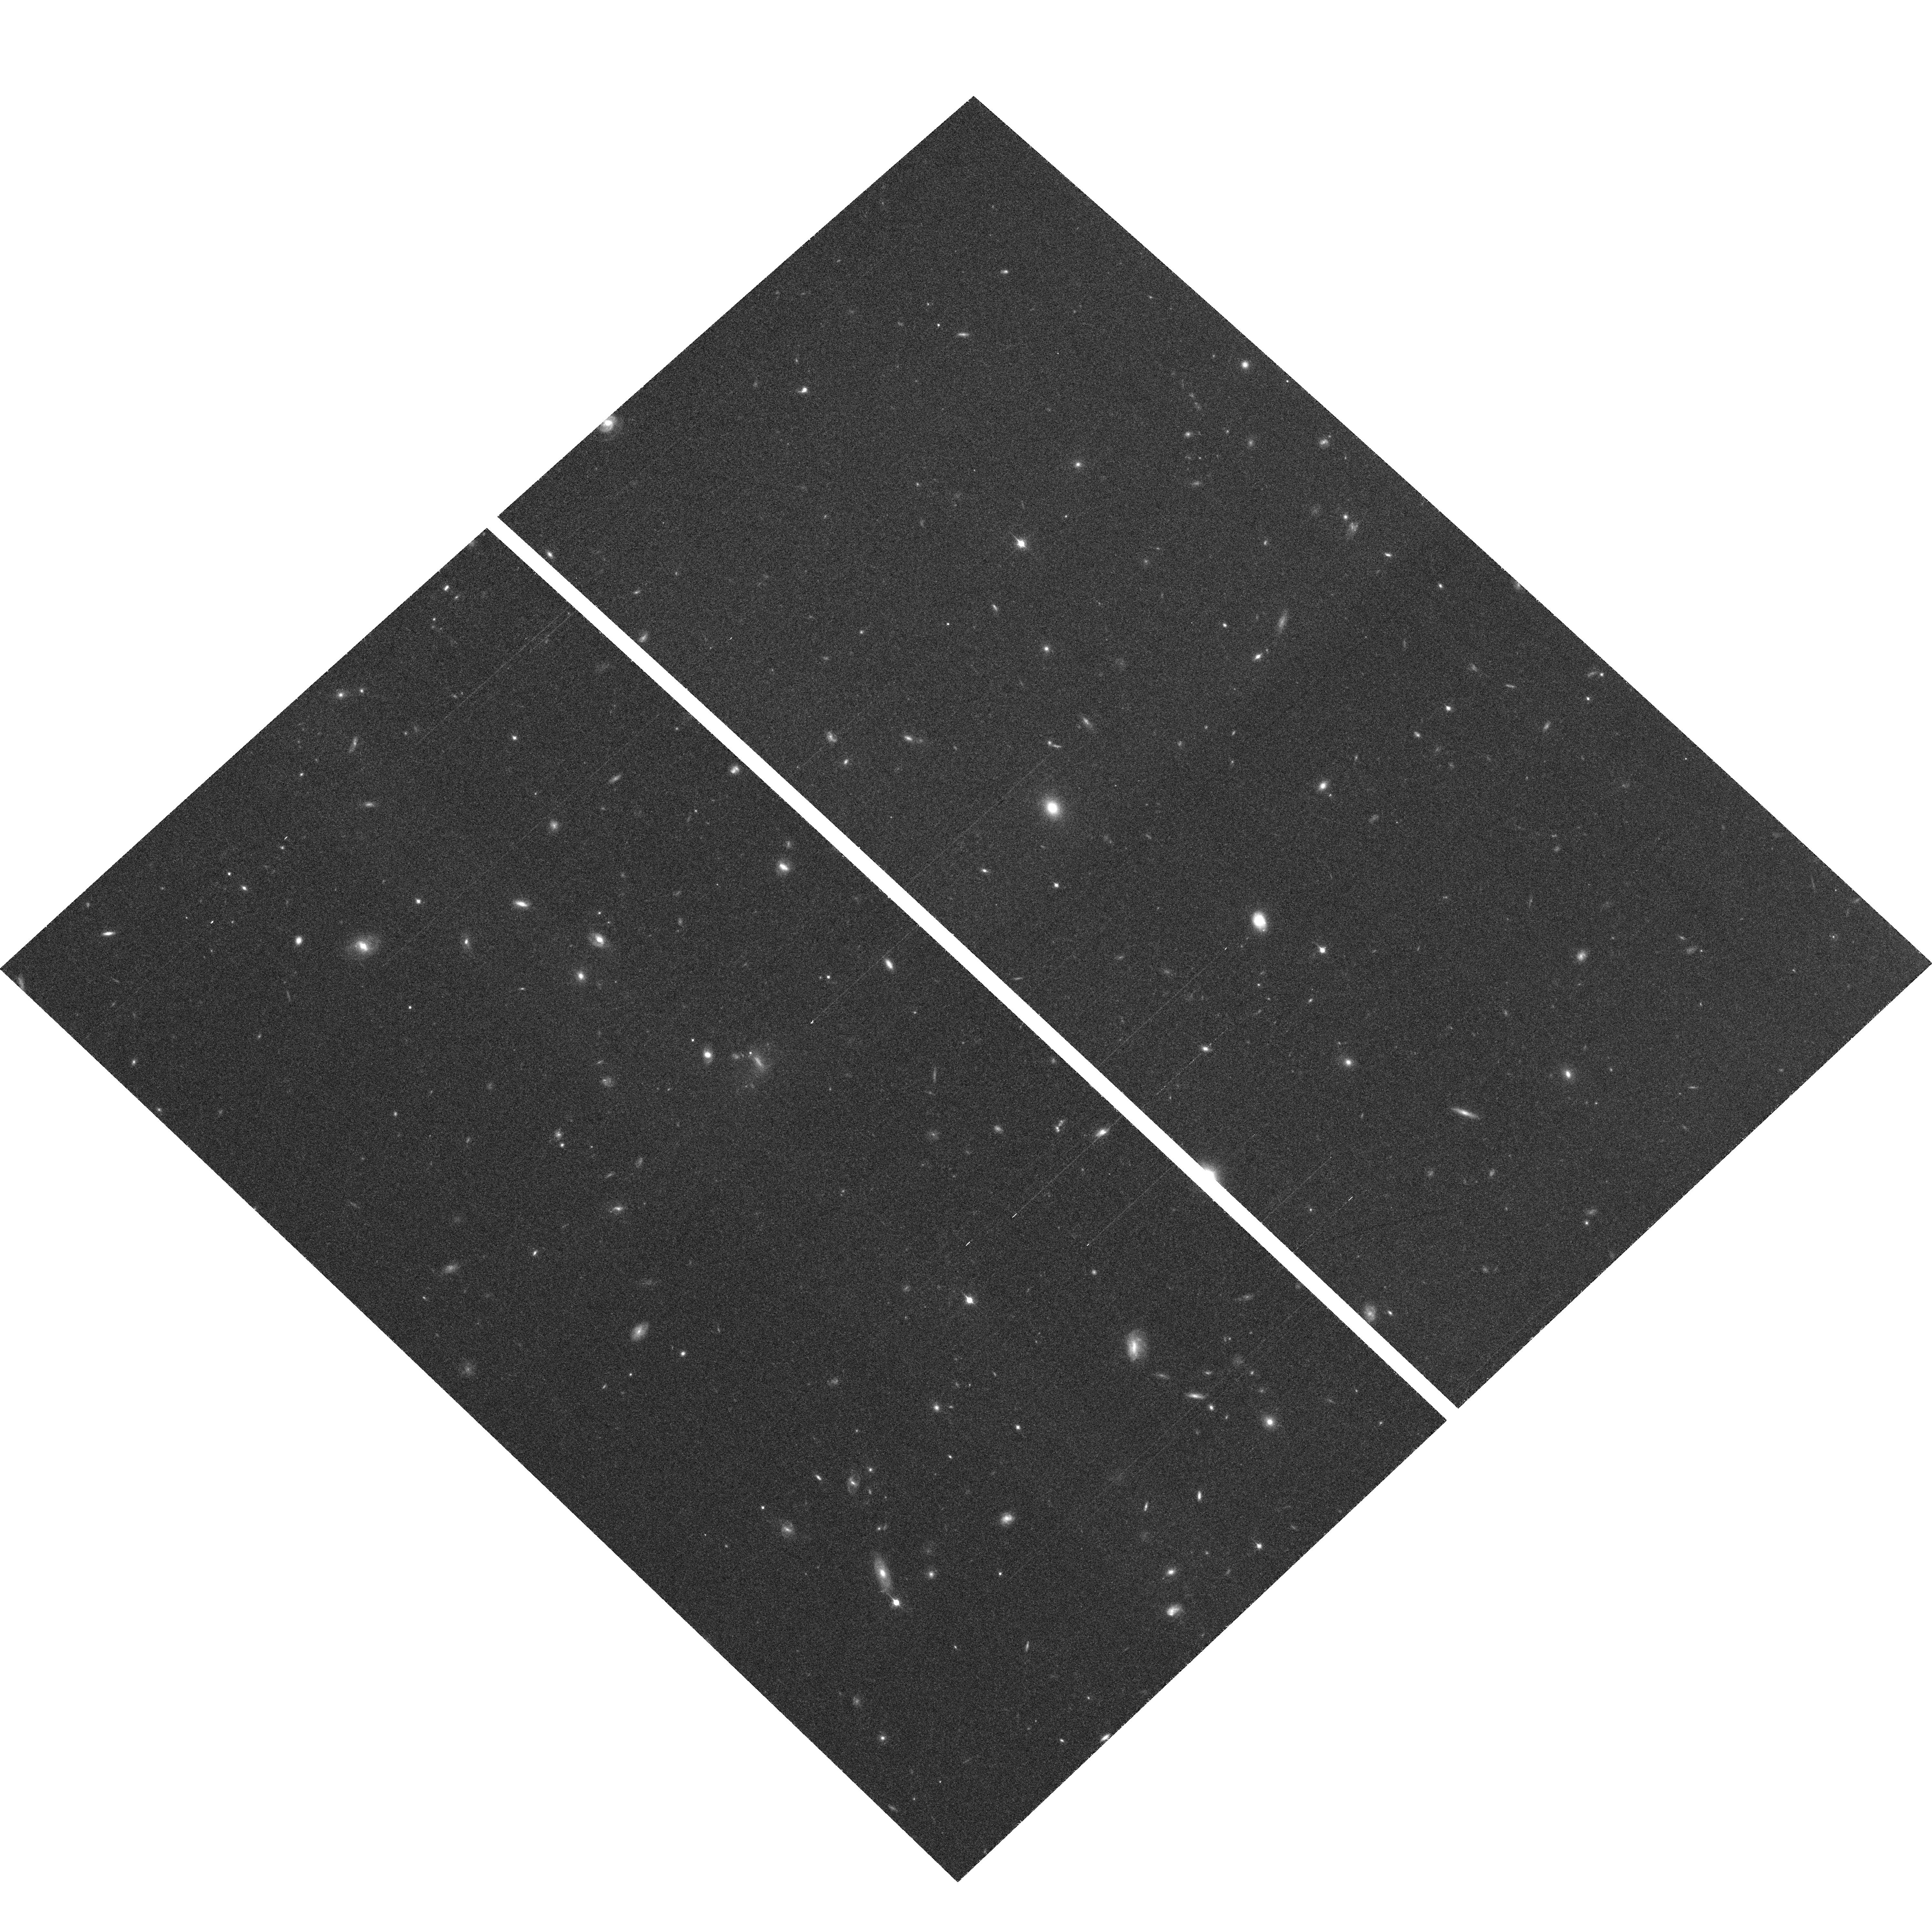
Target: 108HDF-NORTH
Instrument: ACS/WFC
Filter: F850LP
Exposure: 37 min
Observation ID: hst_10771_c4_acs_wfc_f850lp_j9kkc4

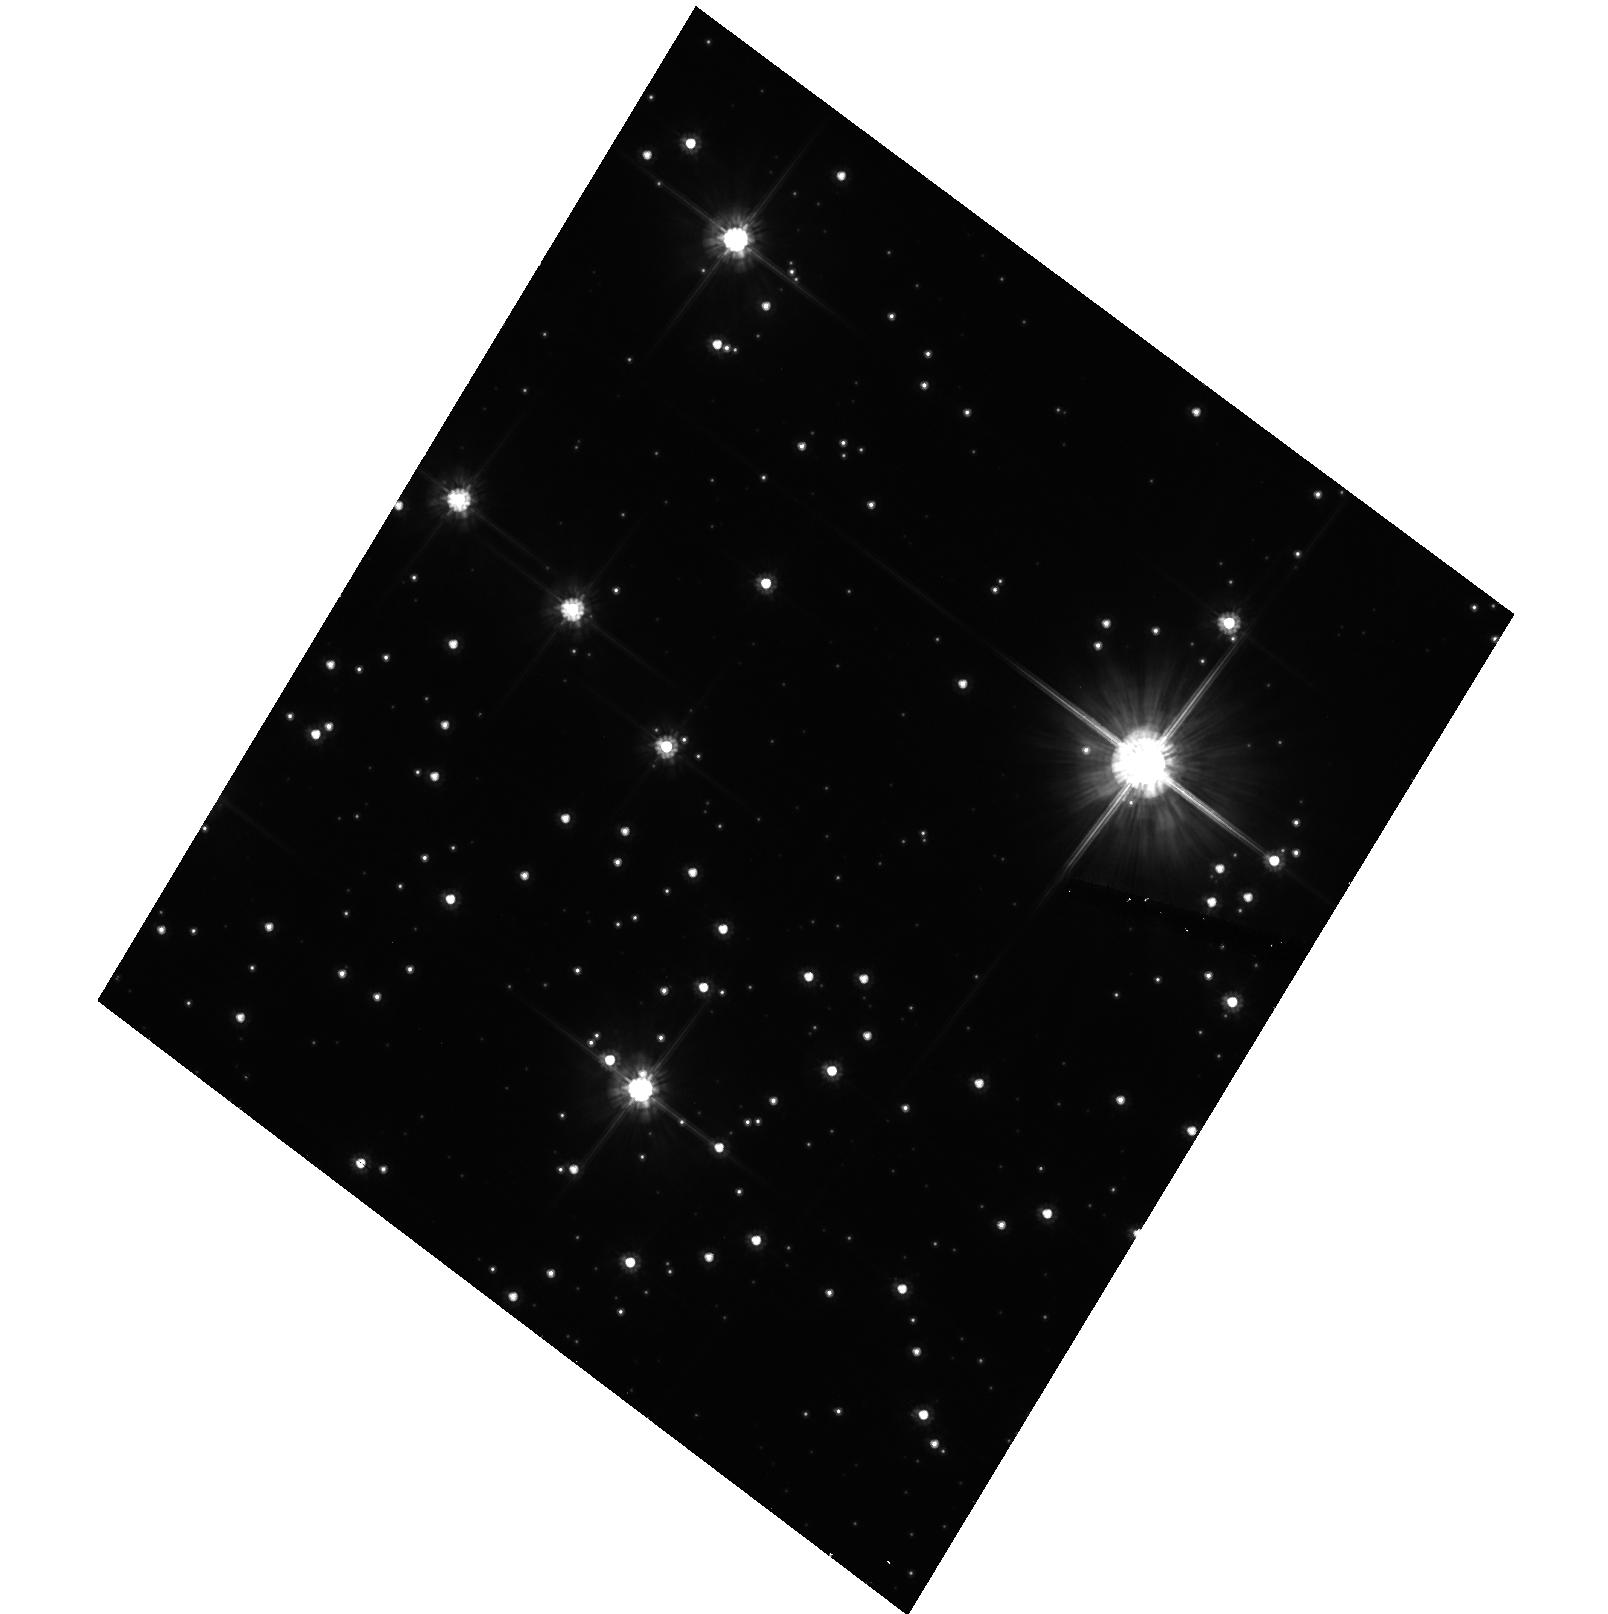
Target: NGC104-HRCRON
Instrument: ACS/HRC
Filter: F606W
Exposure: 22 min
Observation ID: hst_10771_b3_acs_hrc_f606w_j9kkb3

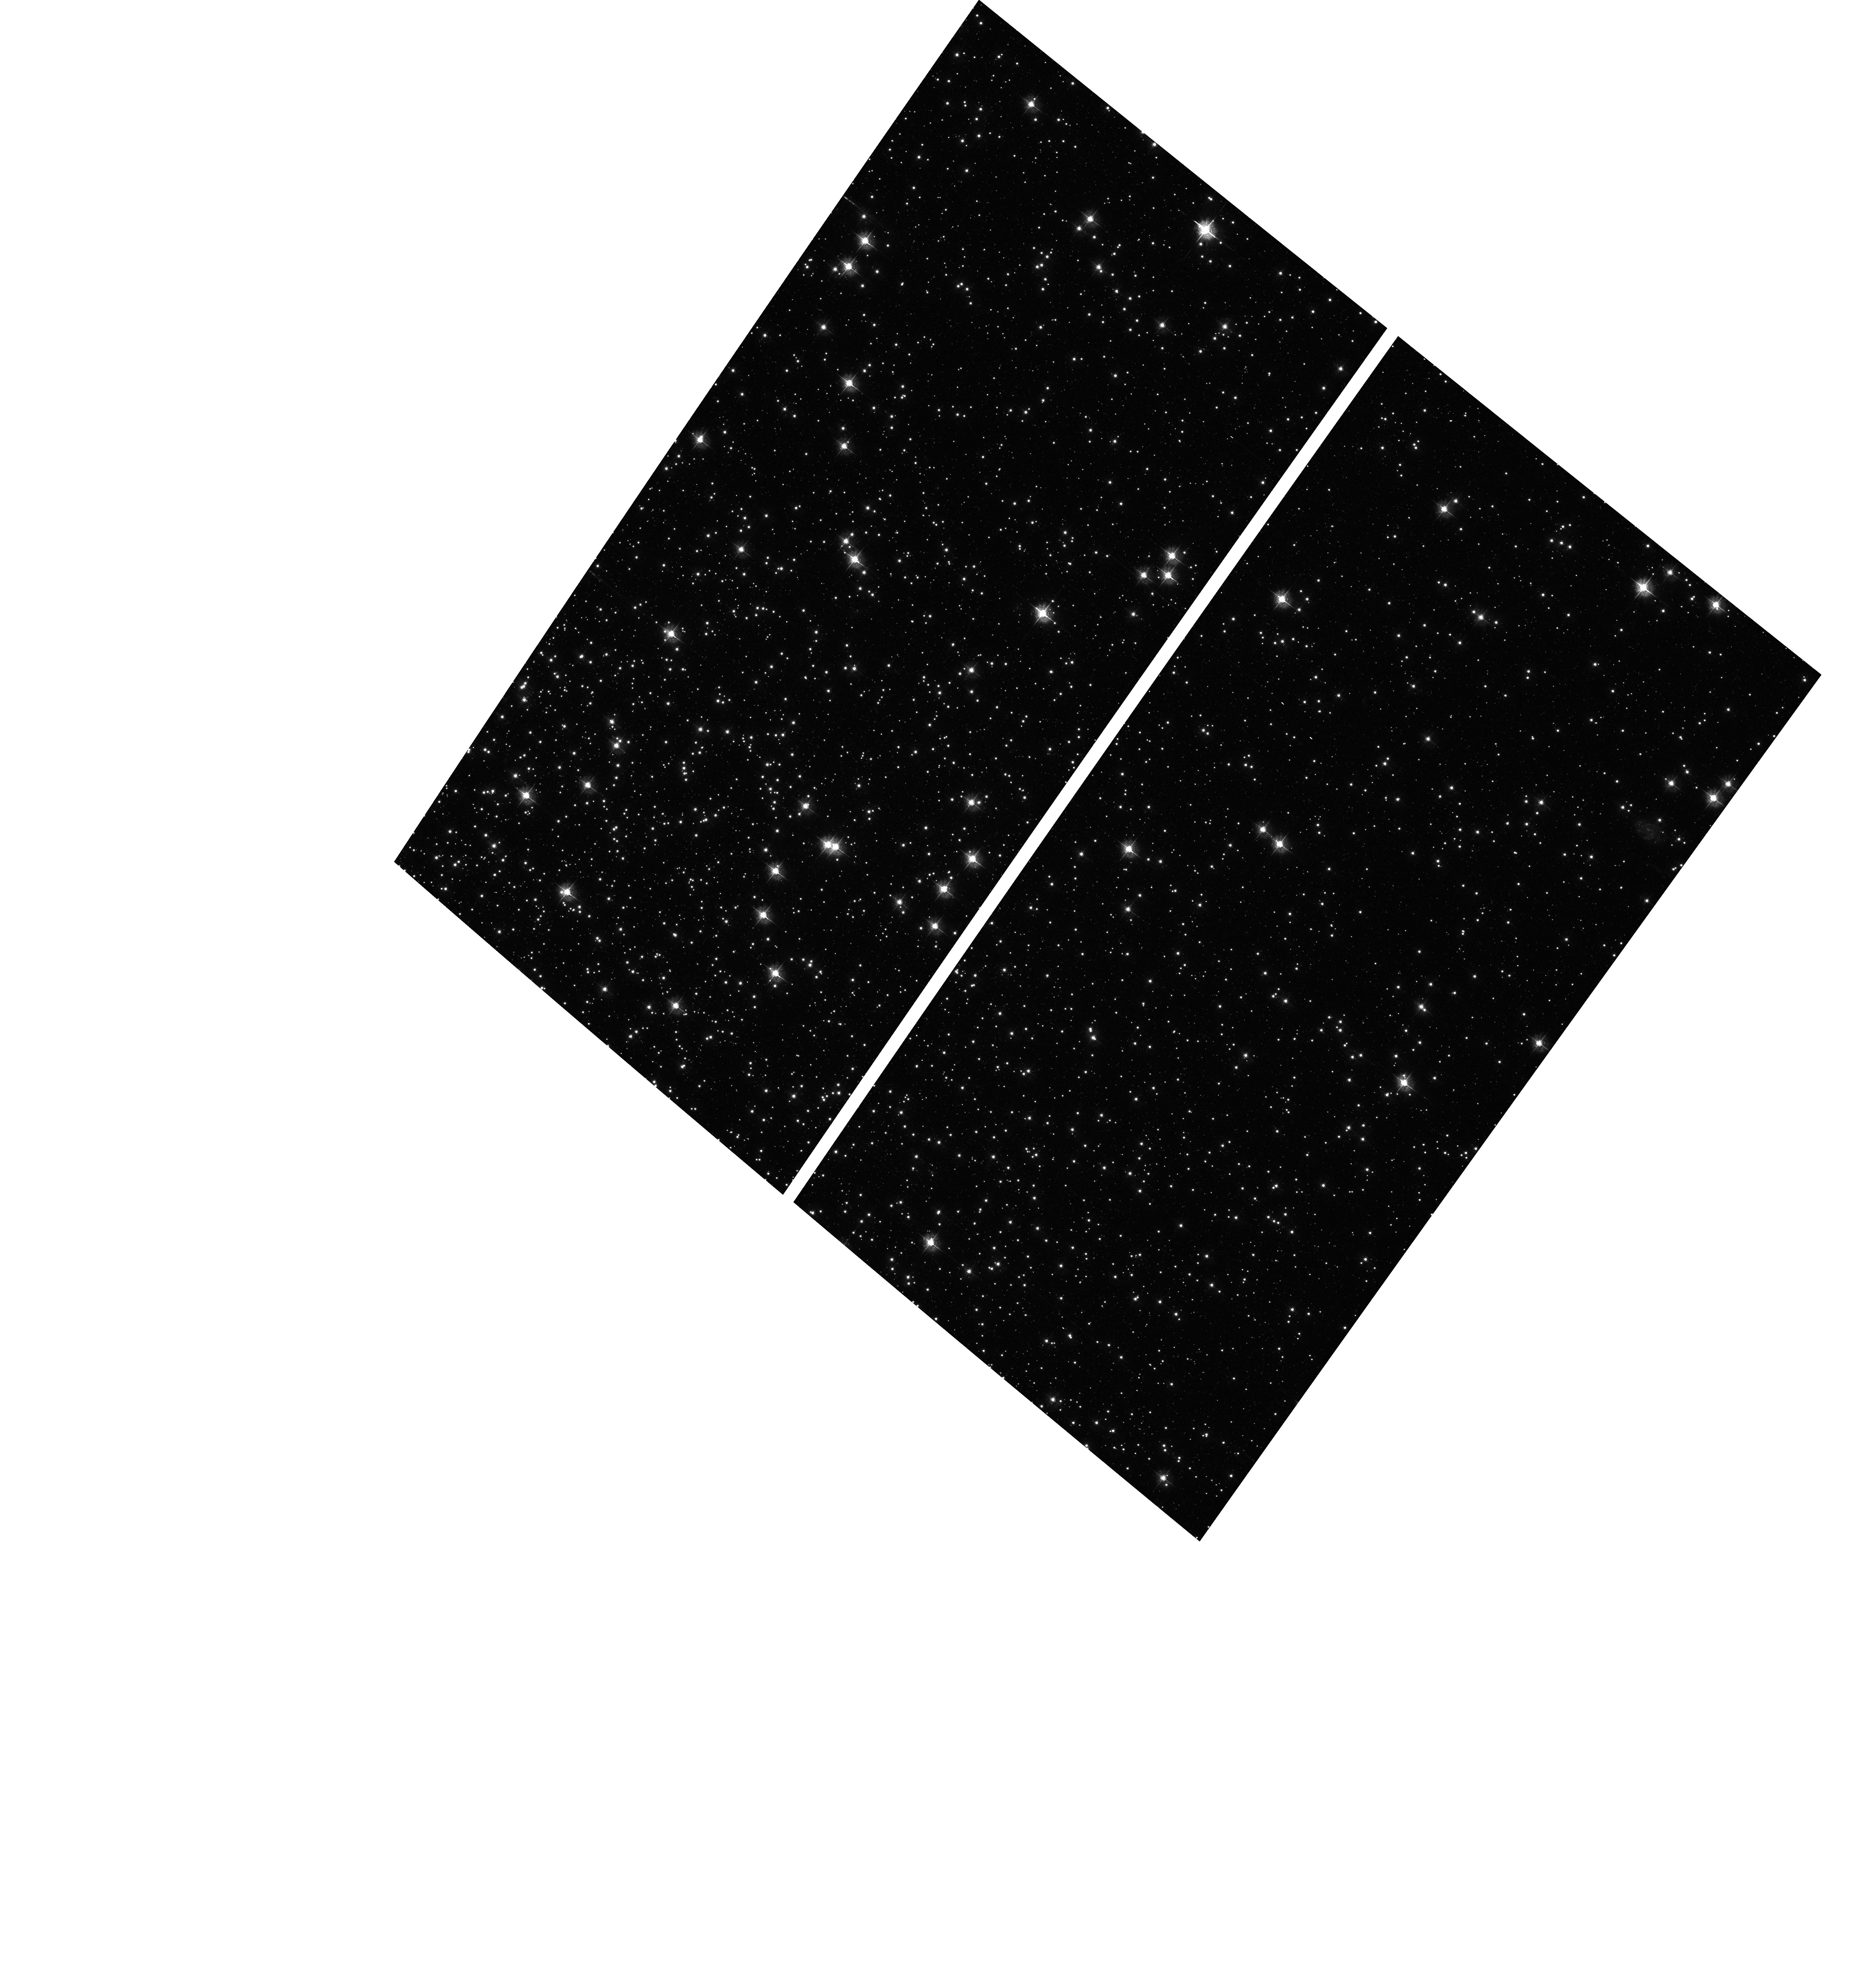
Target: NGC104
Instrument: ACS/WFC
Filter: F435W
Exposure: 11 min
Observation ID: hst_10771_c1_acs_wfc_f435w_j9kkc1

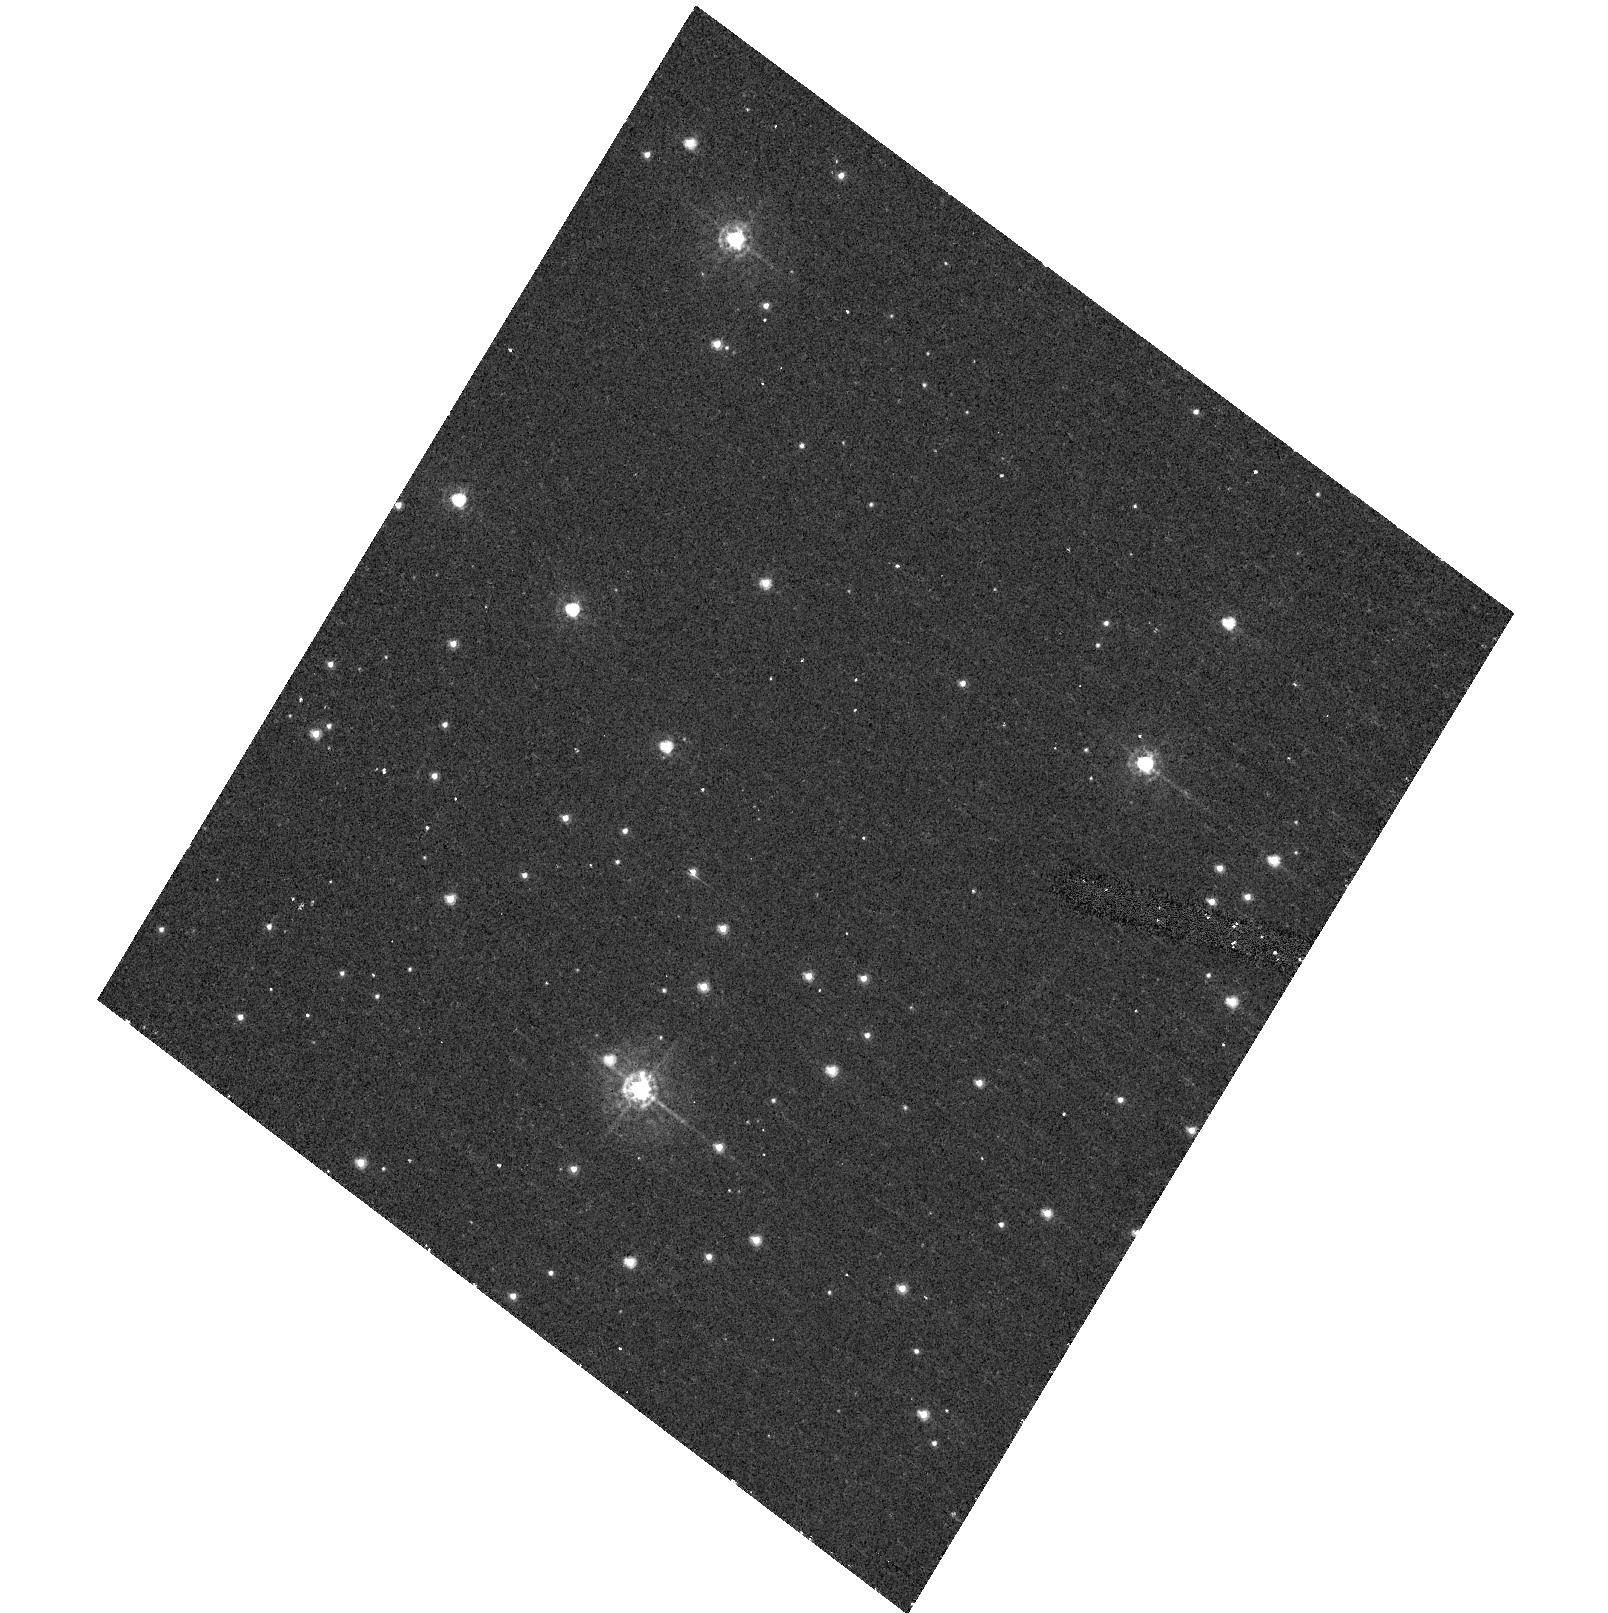
Target: NGC104-HRCRON
Instrument: ACS/HRC
Filter: F330W
Exposure: 10 min
Observation ID: hst_10771_c3_acs_hrc_f330w_j9kkc3

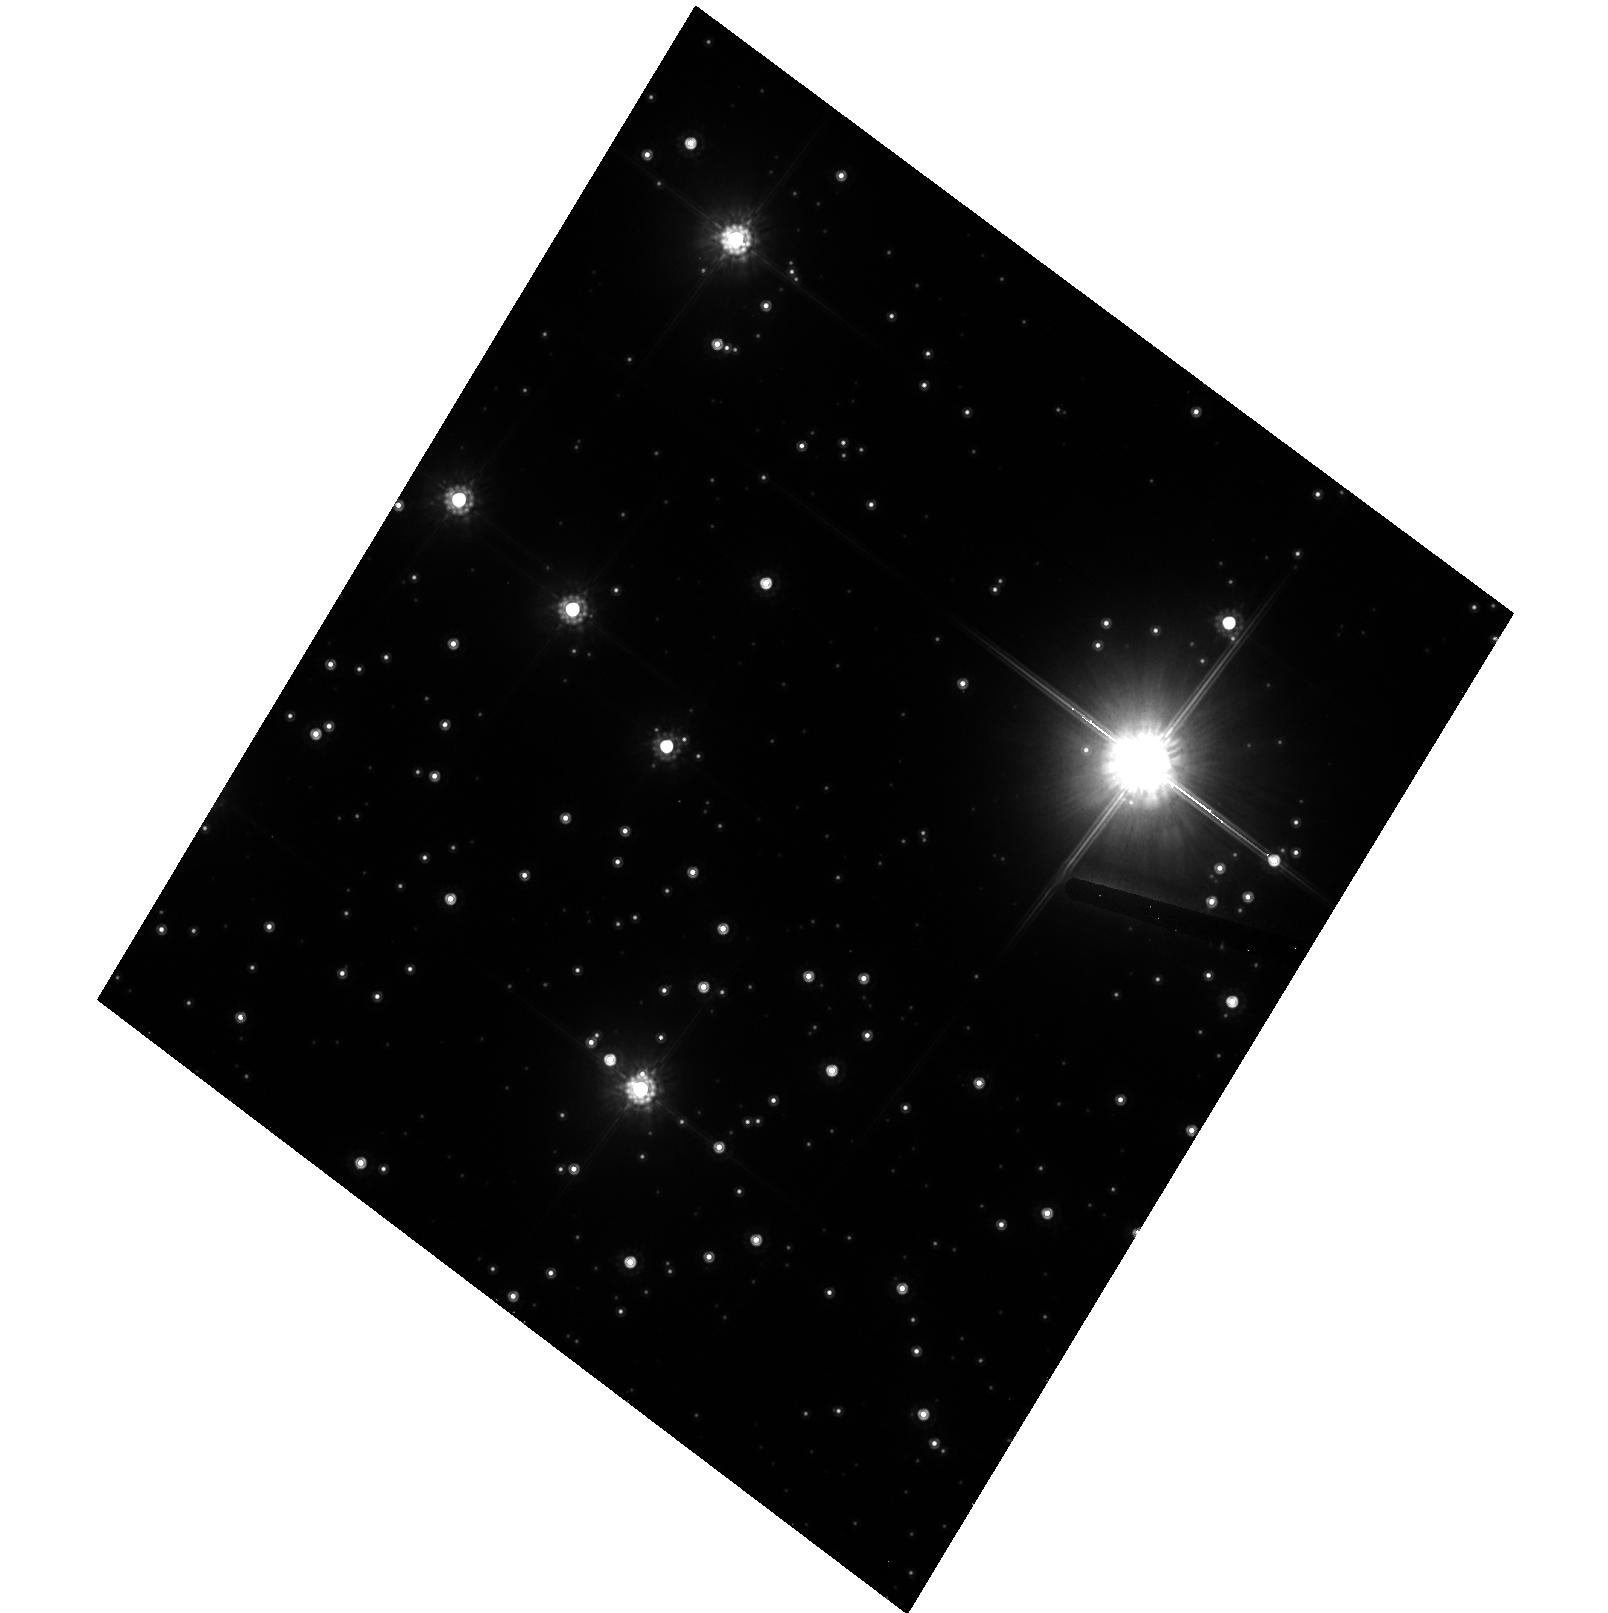
Target: NGC104-HRCRON
Instrument: ACS/HRC
Filter: F814W
Exposure: 10 min
Observation ID: hst_10771_c3_acs_hrc_f814w_j9kkc3

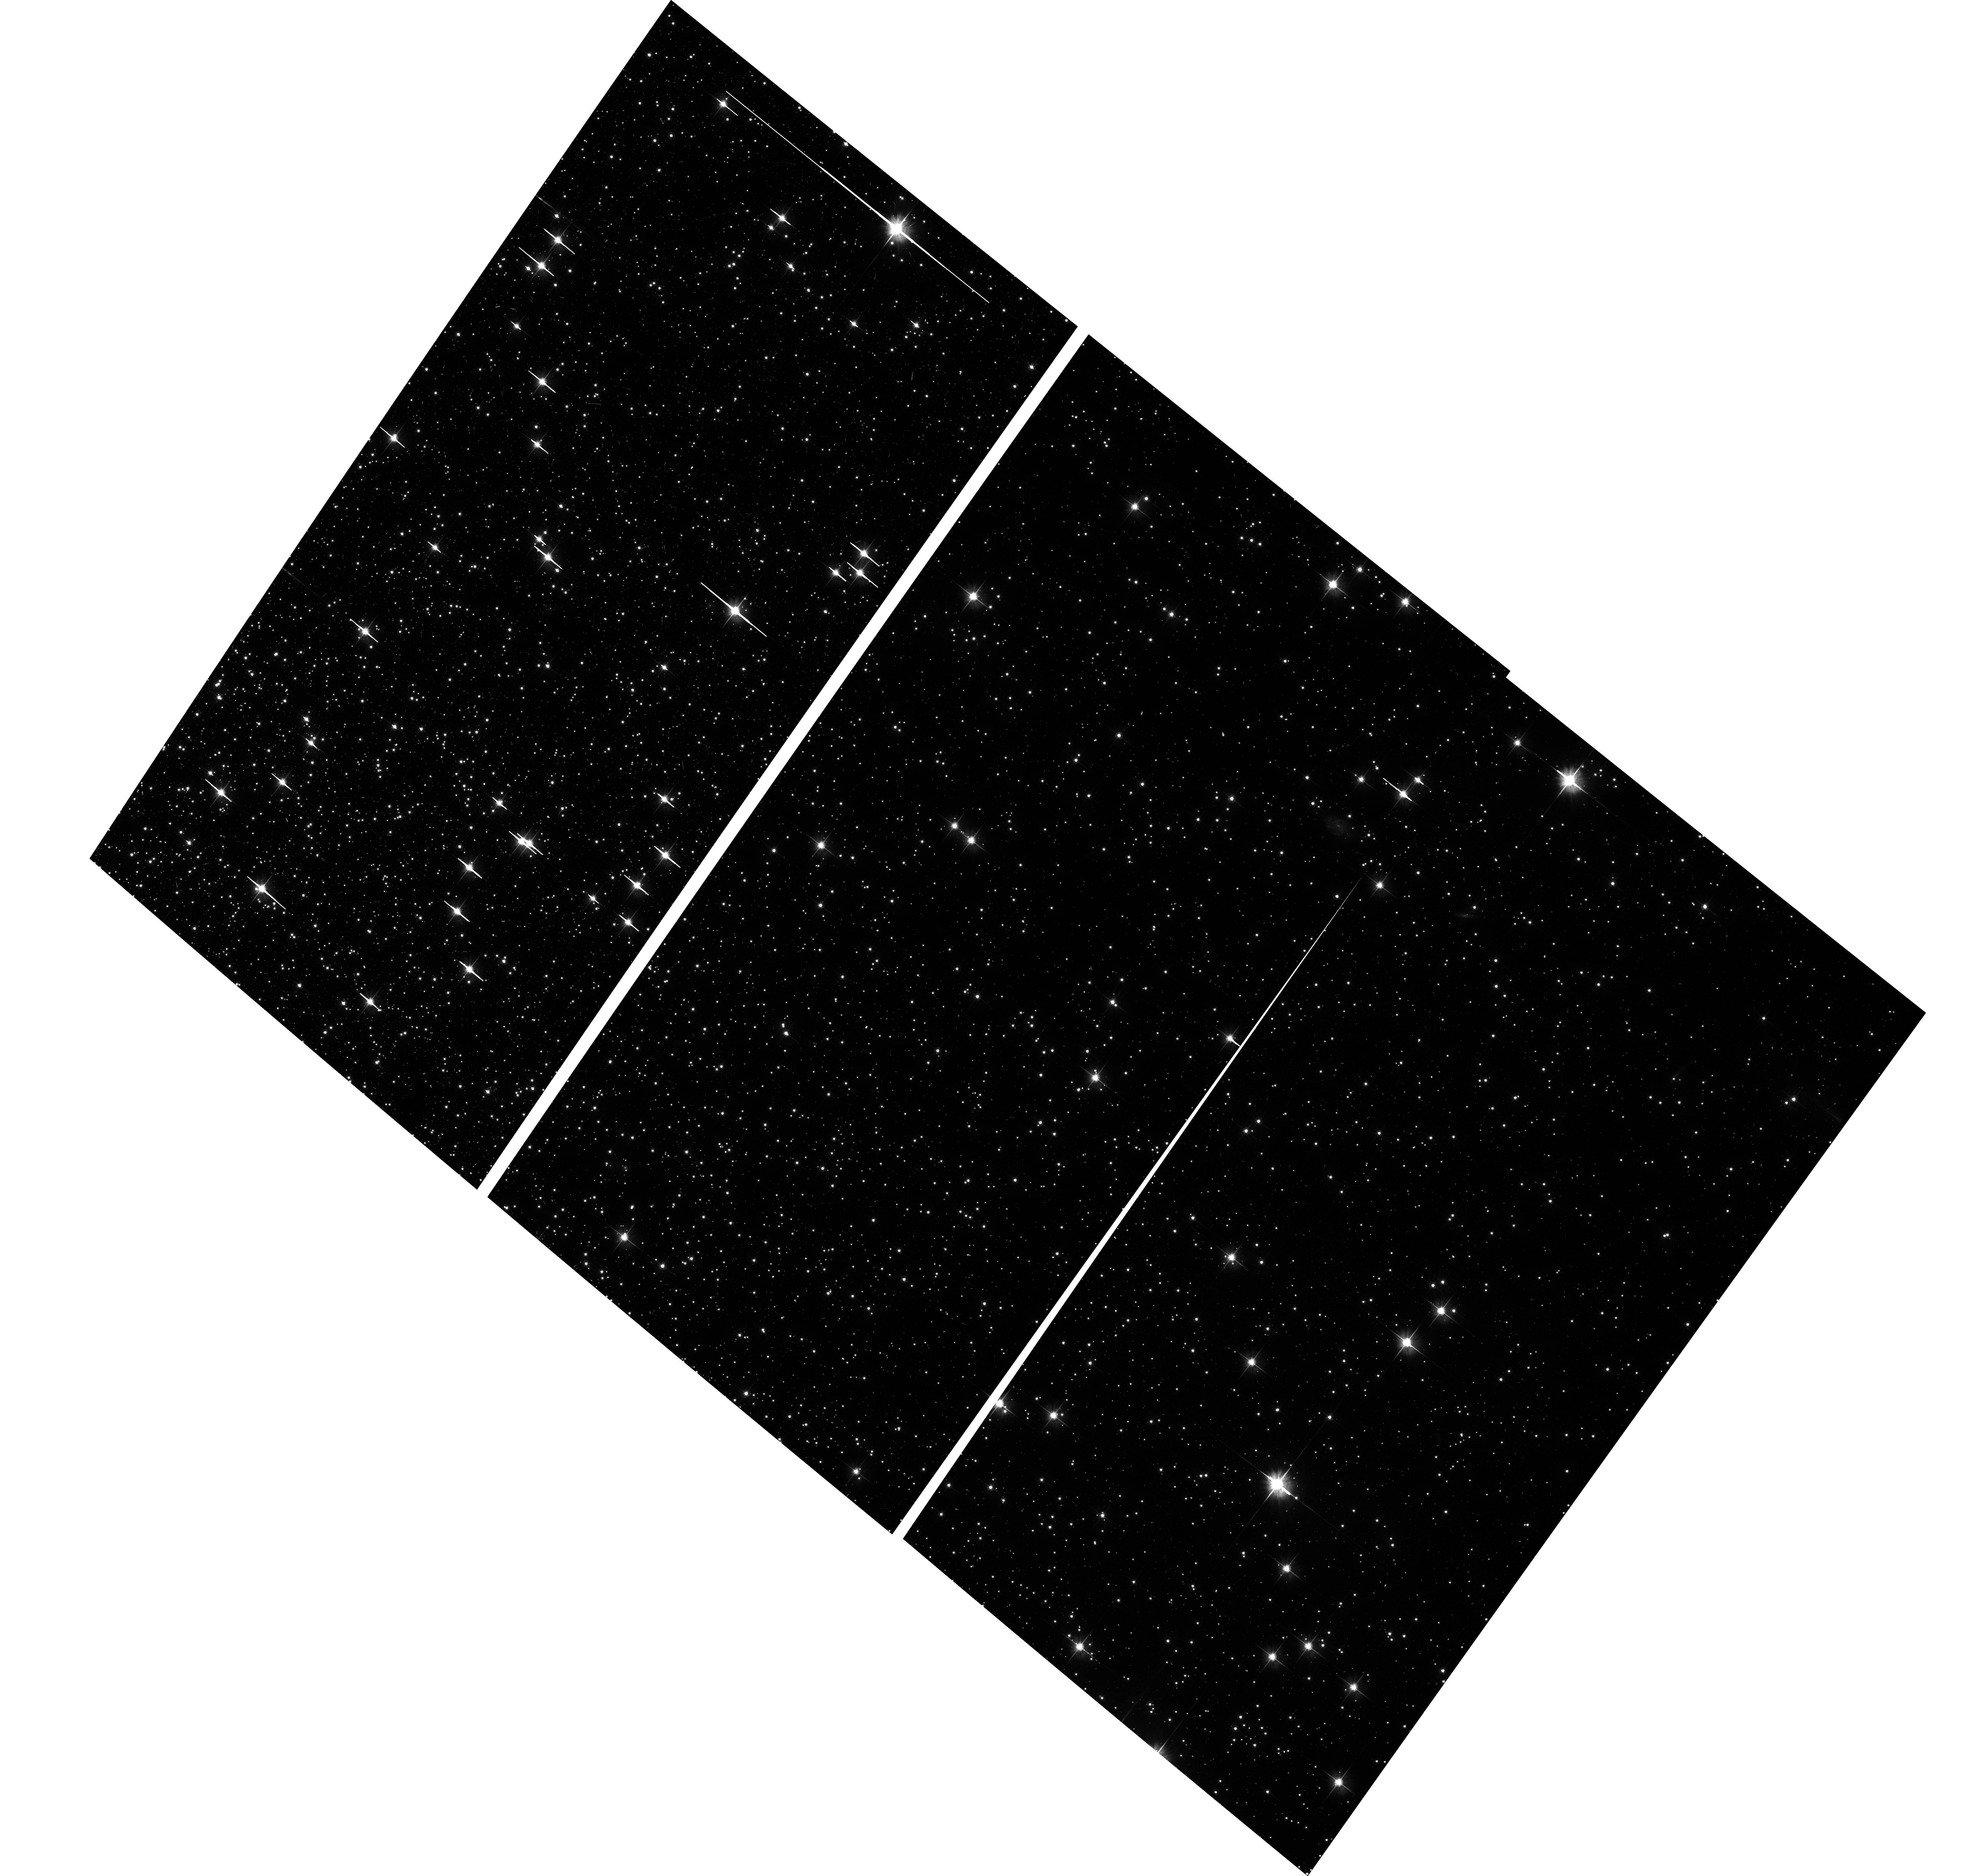
Target: NGC104
Instrument: ACS/WFC
Filter: F606W
Exposure: 12 min
Observation ID: hst_10771_b2_acs_wfc_f606w_j9kkb2

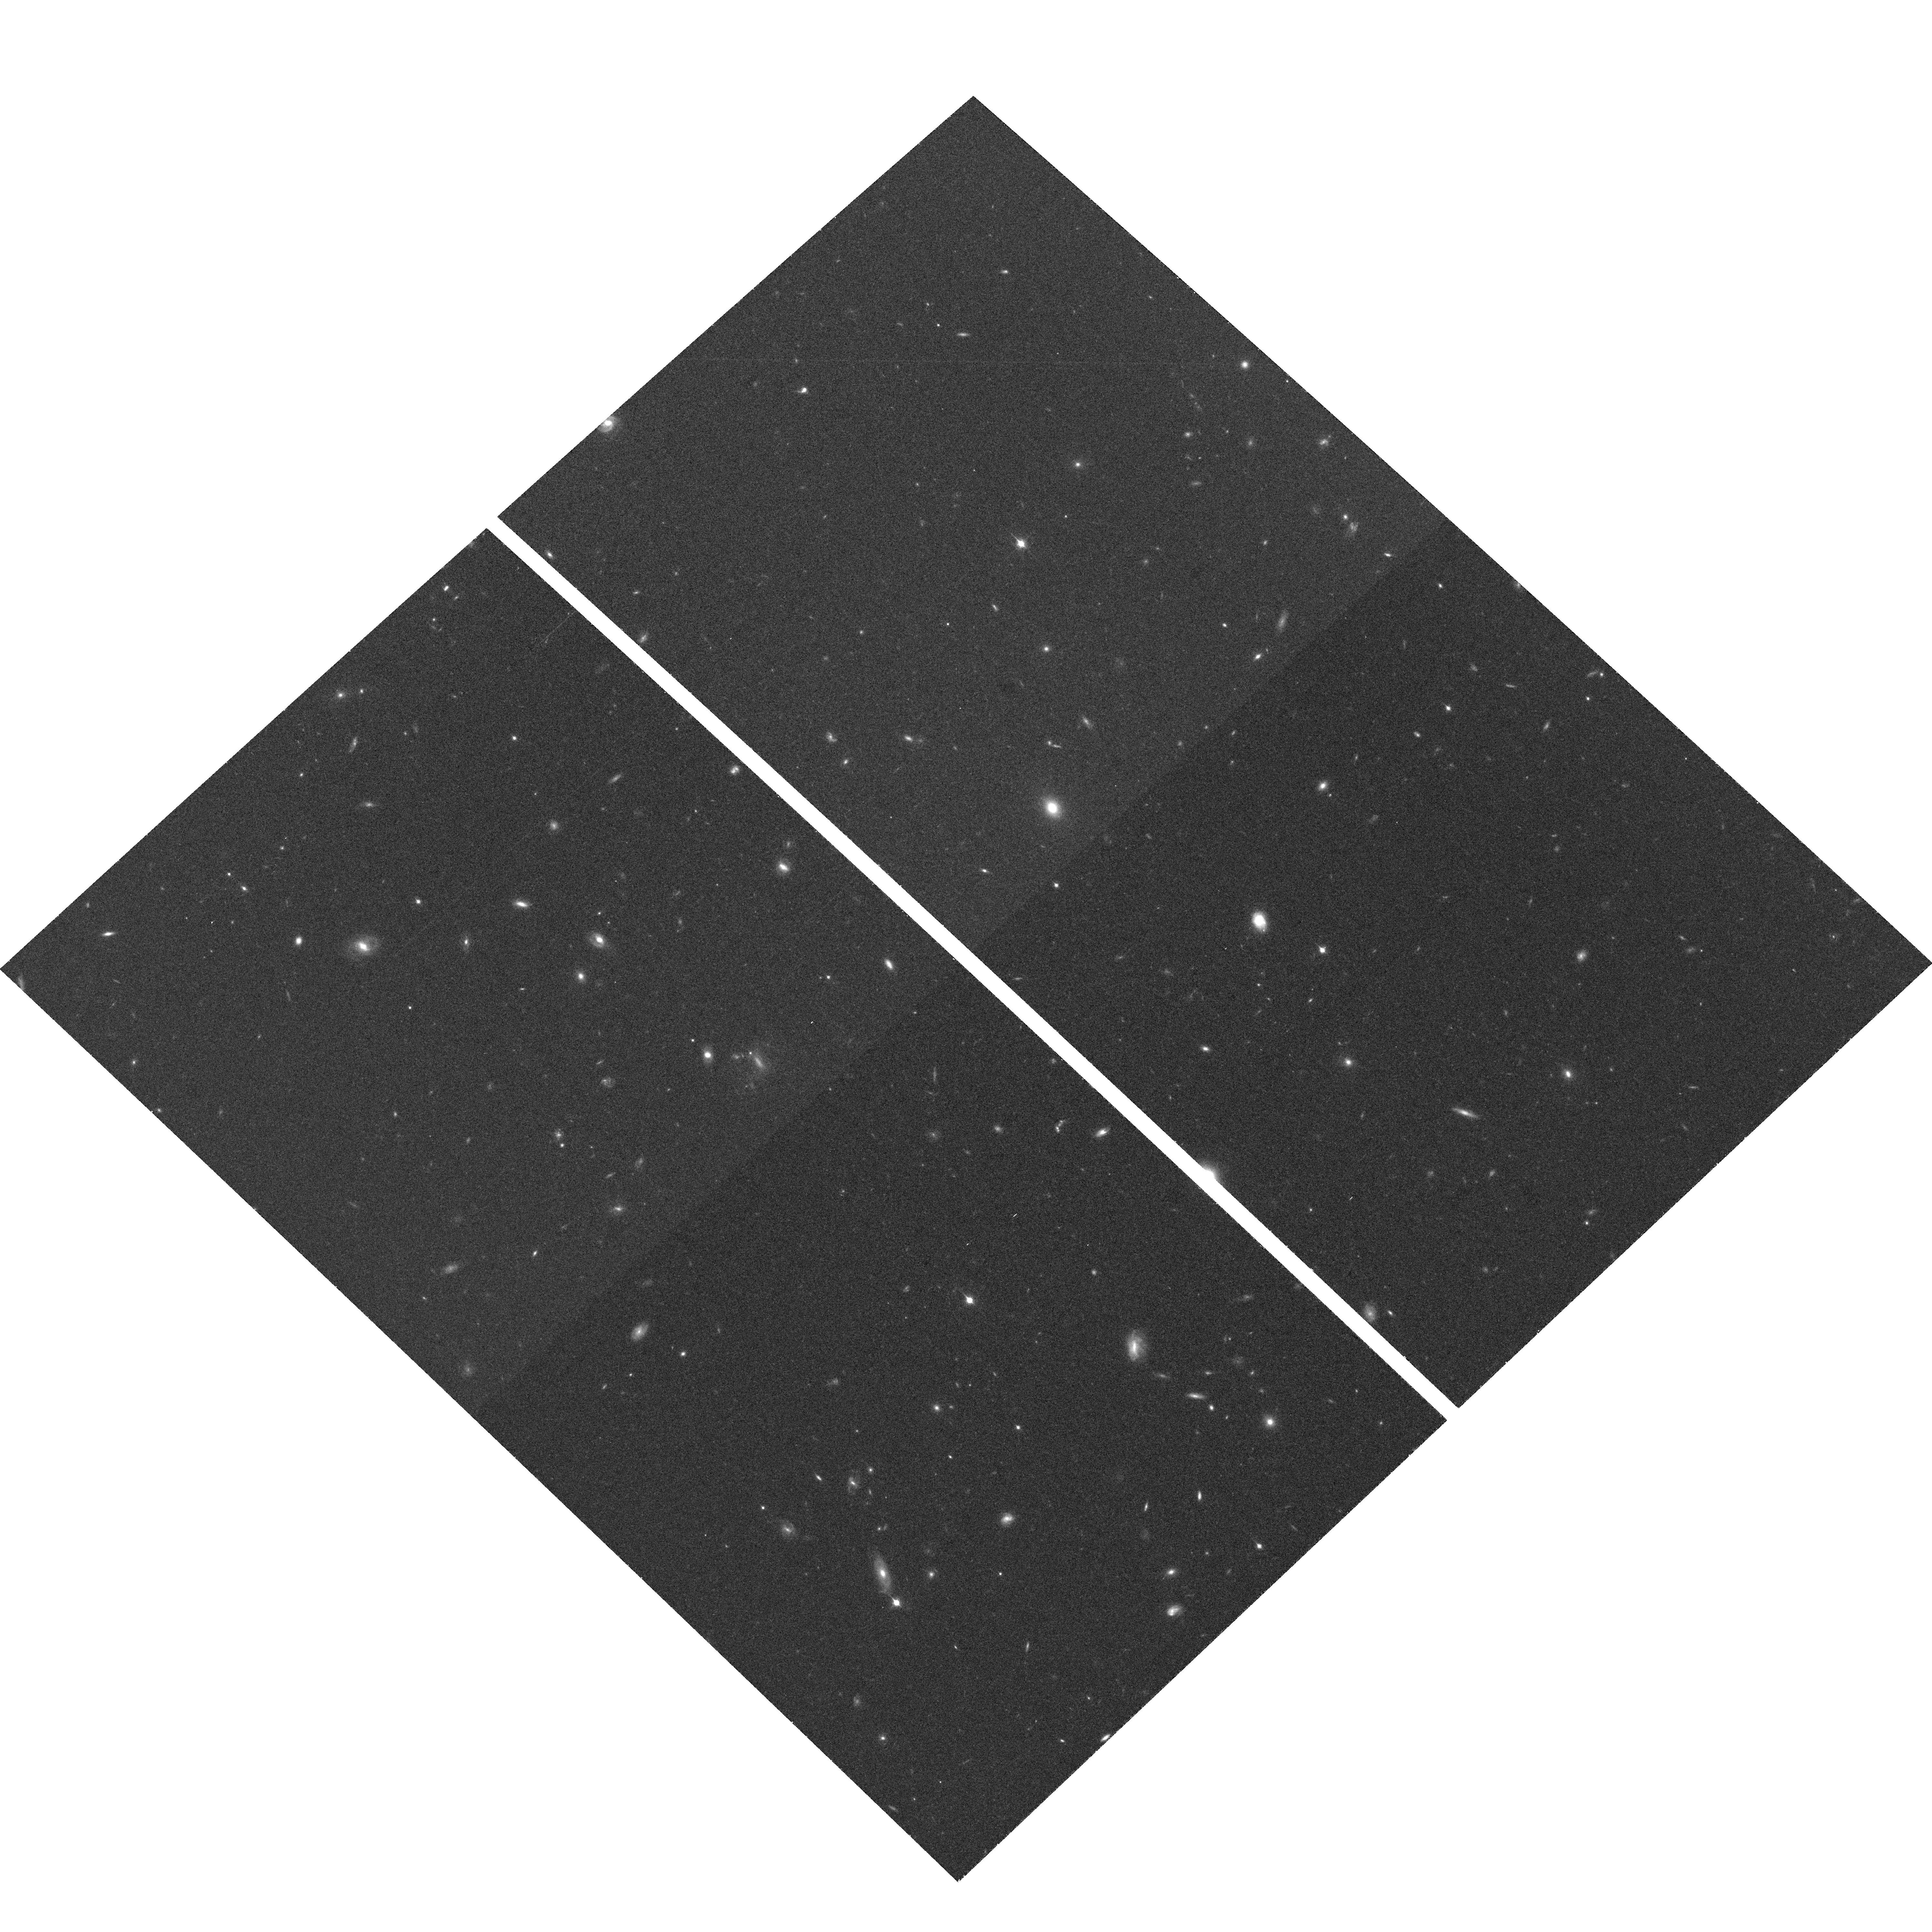
Target: 108HDF-NORTH
Instrument: ACS/WFC
Filter: F850LP
Exposure: 37 min
Observation ID: hst_10771_b4_acs_wfc_f850lp_j9kkb4

CTE and QE measurement for ACS CCDs at three different temperatures (PI: Sirianni, Marco)

The goal of this program is to characterize the variation in CTE and QE for the ACS/WFC and ACS/HRC CCDs when operated at temperatures colder and warmer than the current operational temperature. The range of temperature tested here should represent the coldest and warmest temperature at which the CCD can be operated after SM4 in the case the ASCS is installed or not installed (or installed and not connected to ACS).